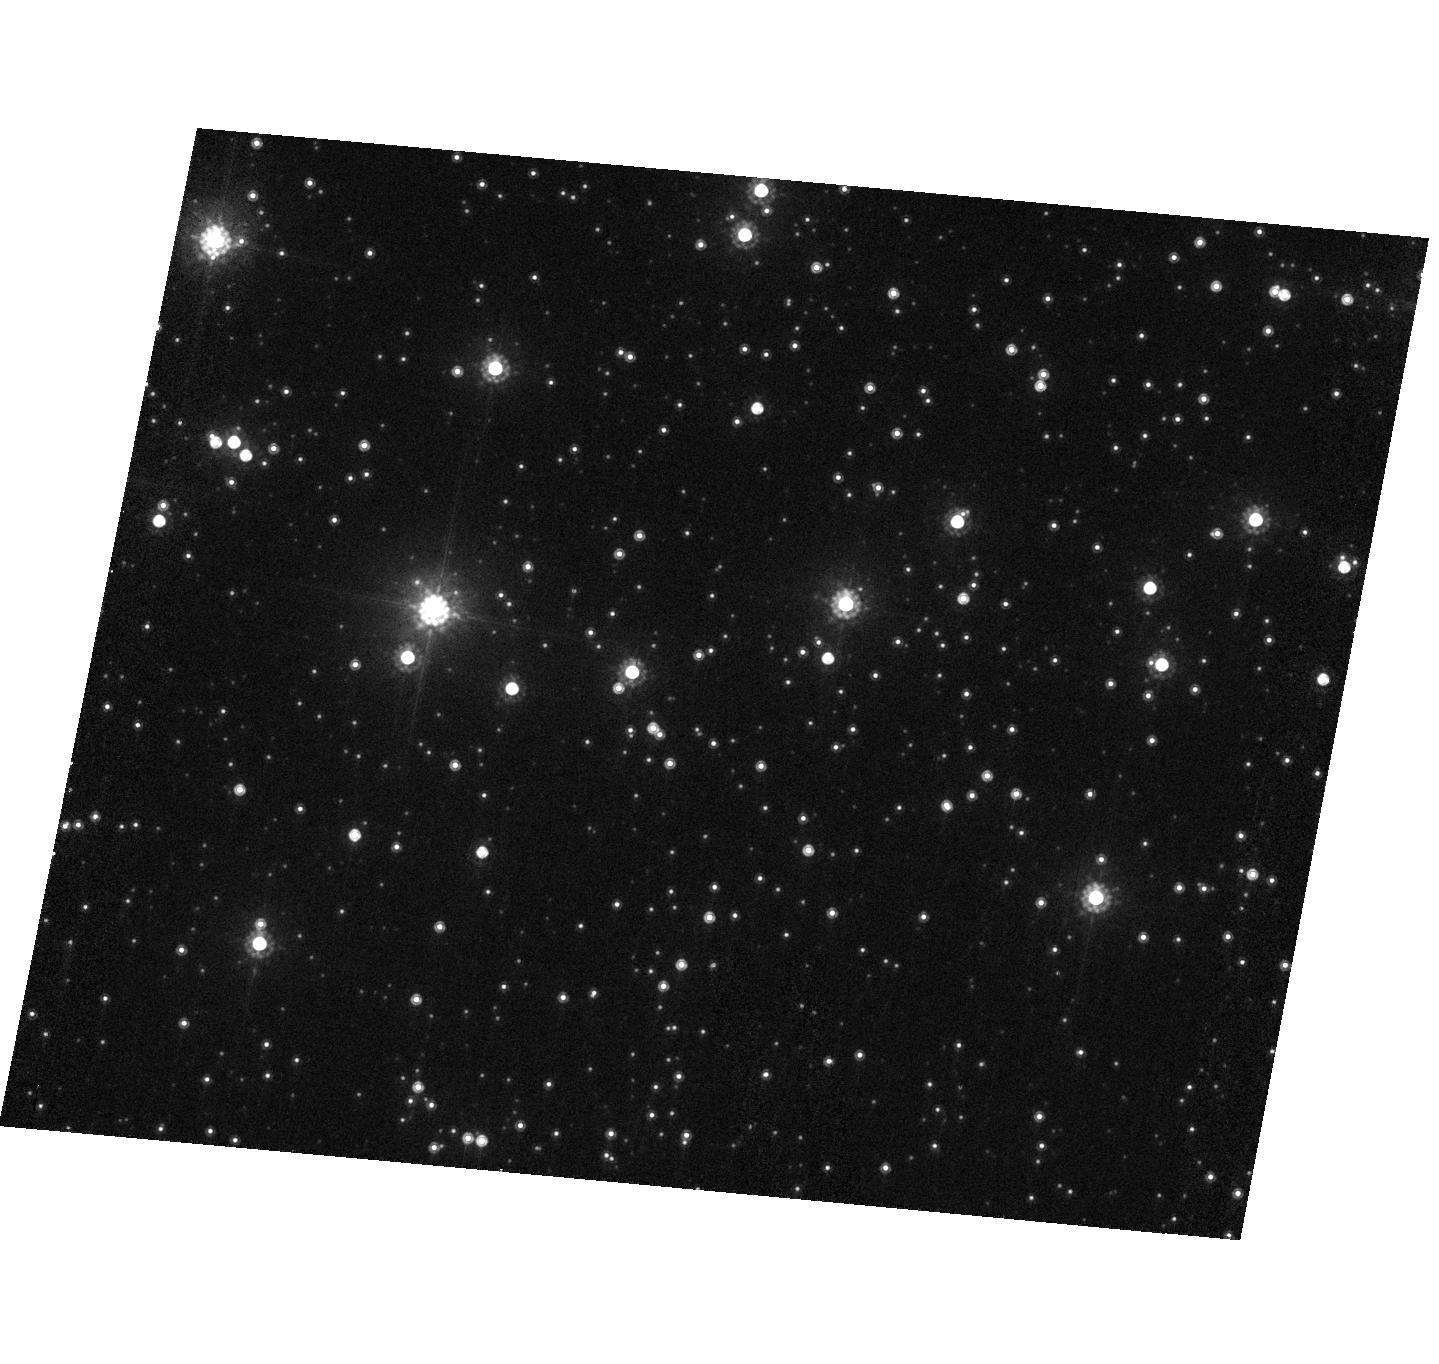
Target: IRAS17523-3404. Instrument: ACS/HRC. Filter: F814W. Exposure: 3 min. Observation ID: hst_10536_94_acs_hrc_f814w_j9fj94

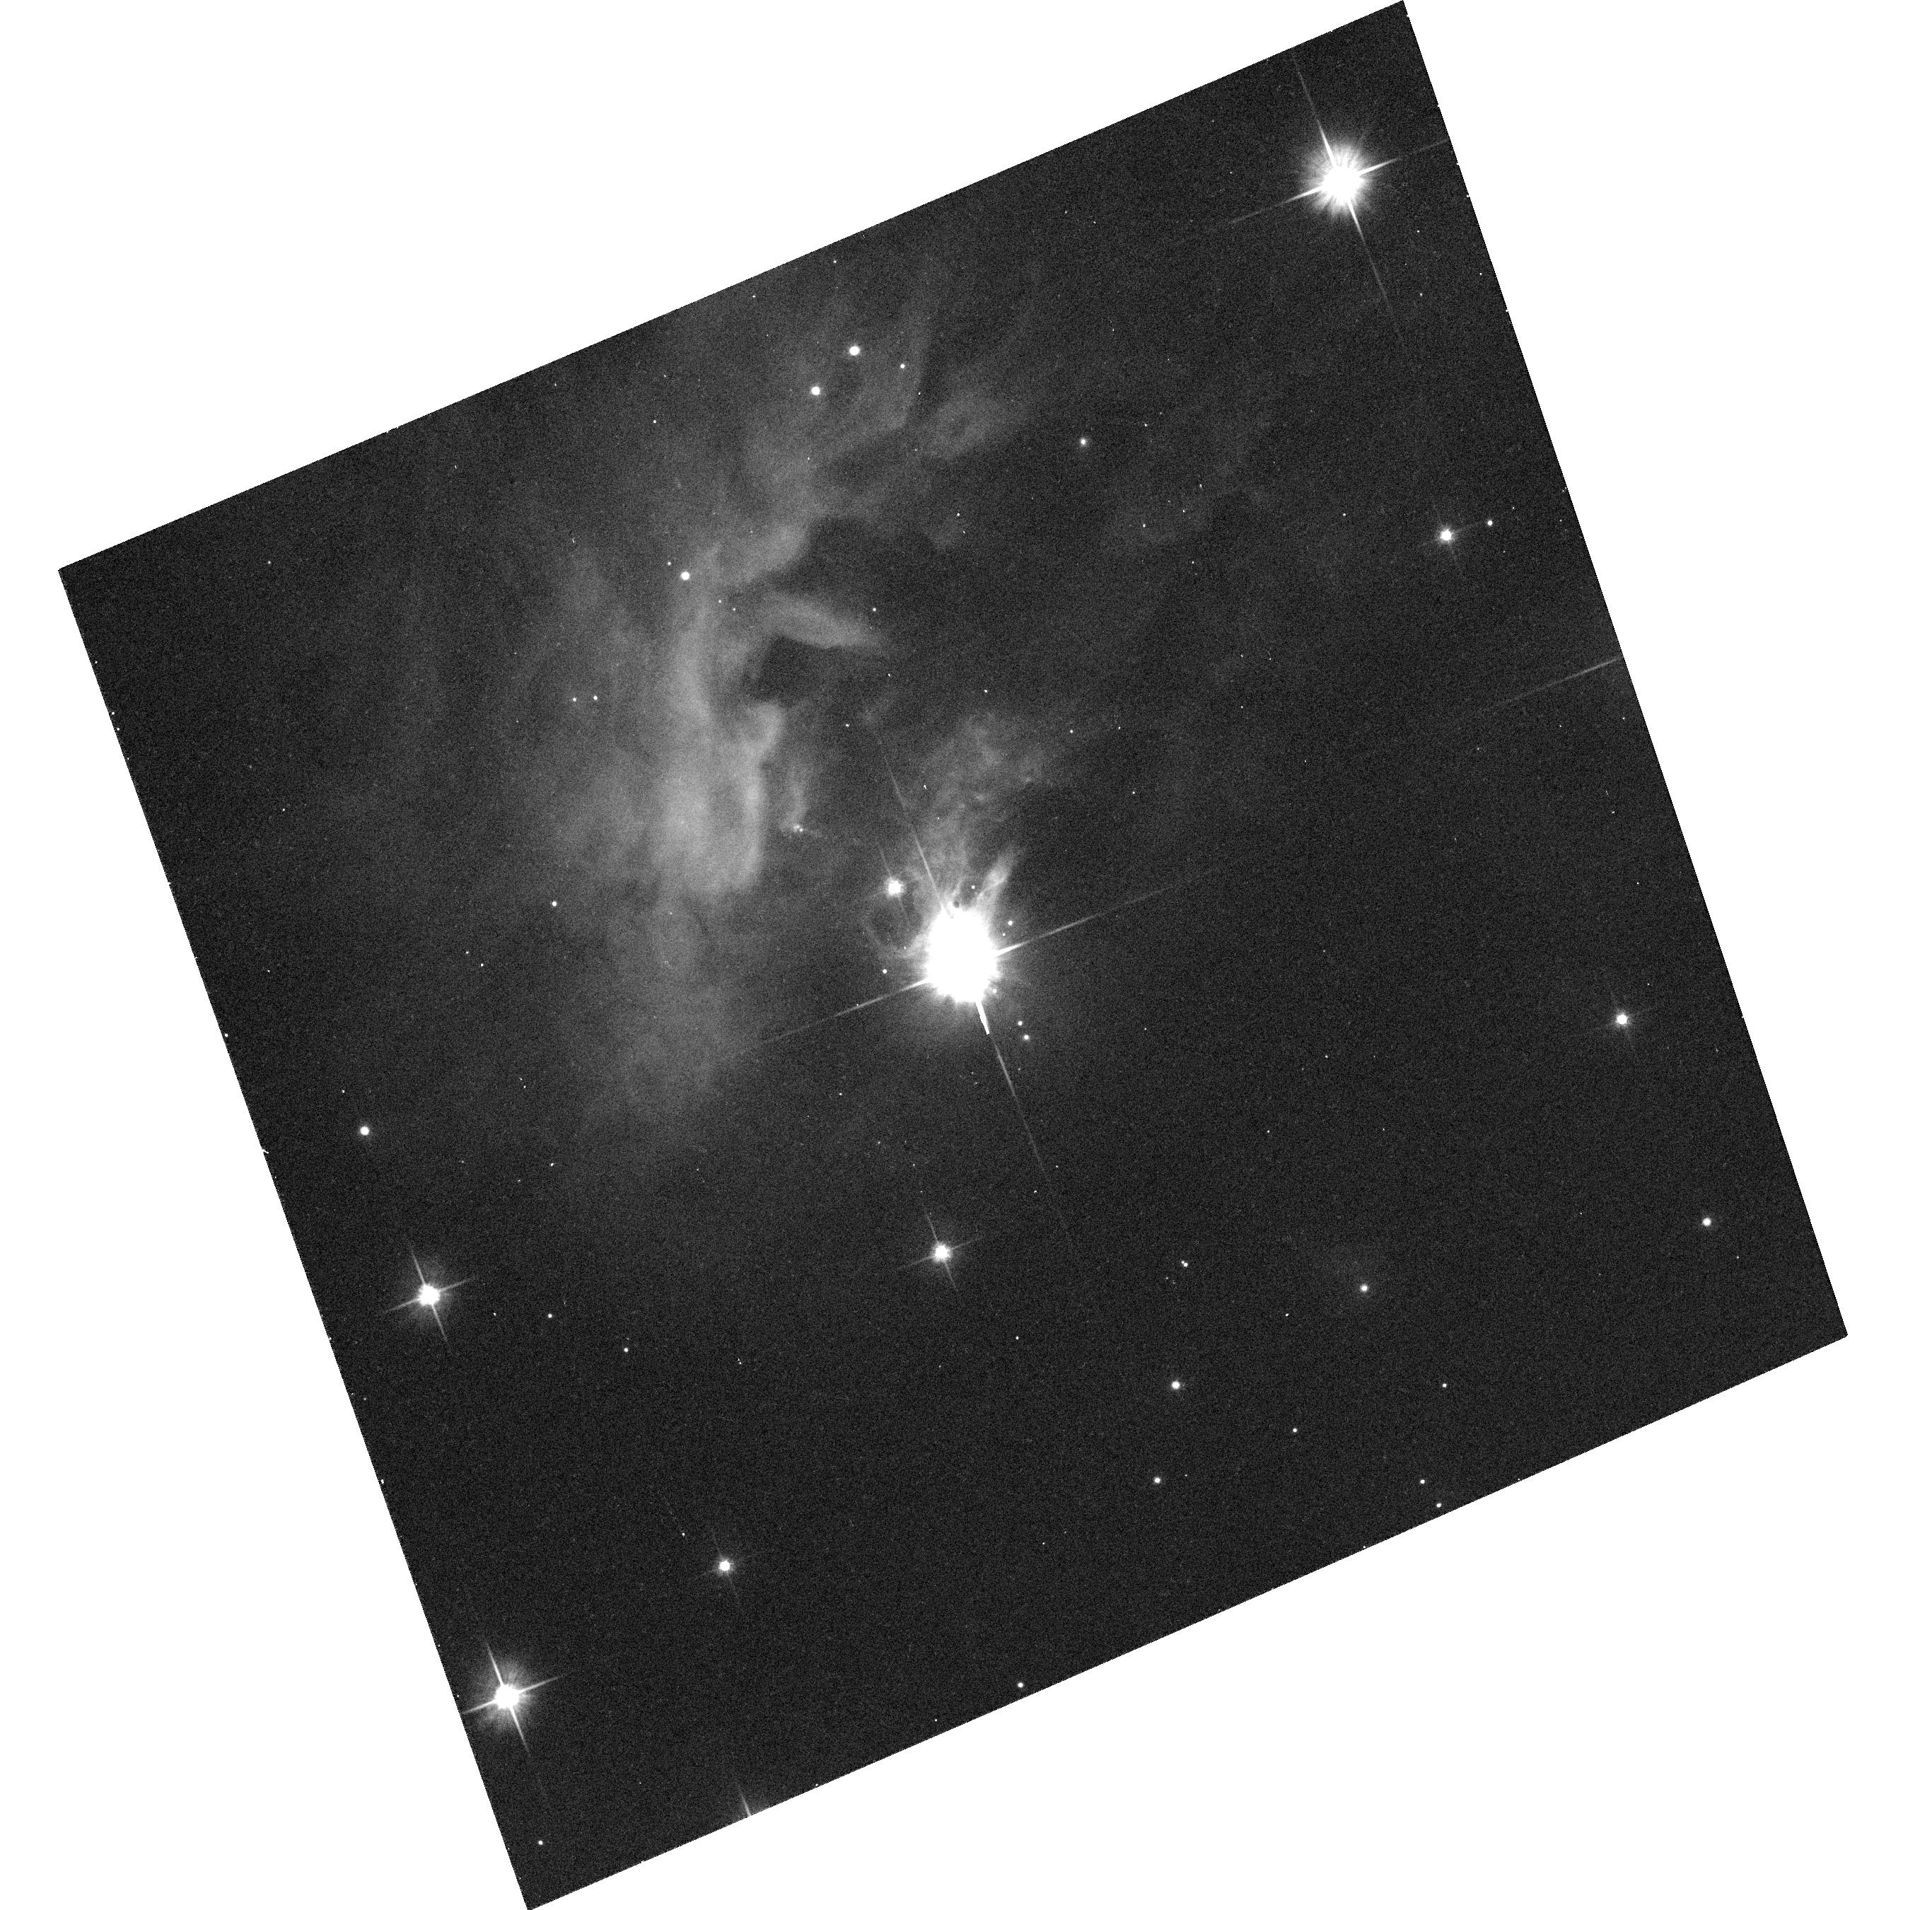
Target: IRAS10082-5647. Instrument: ACS/WFC. Filter: F606W. Exposure: 10 min. Observation ID: hst_10536_33_acs_wfc_f606w_j9fj33

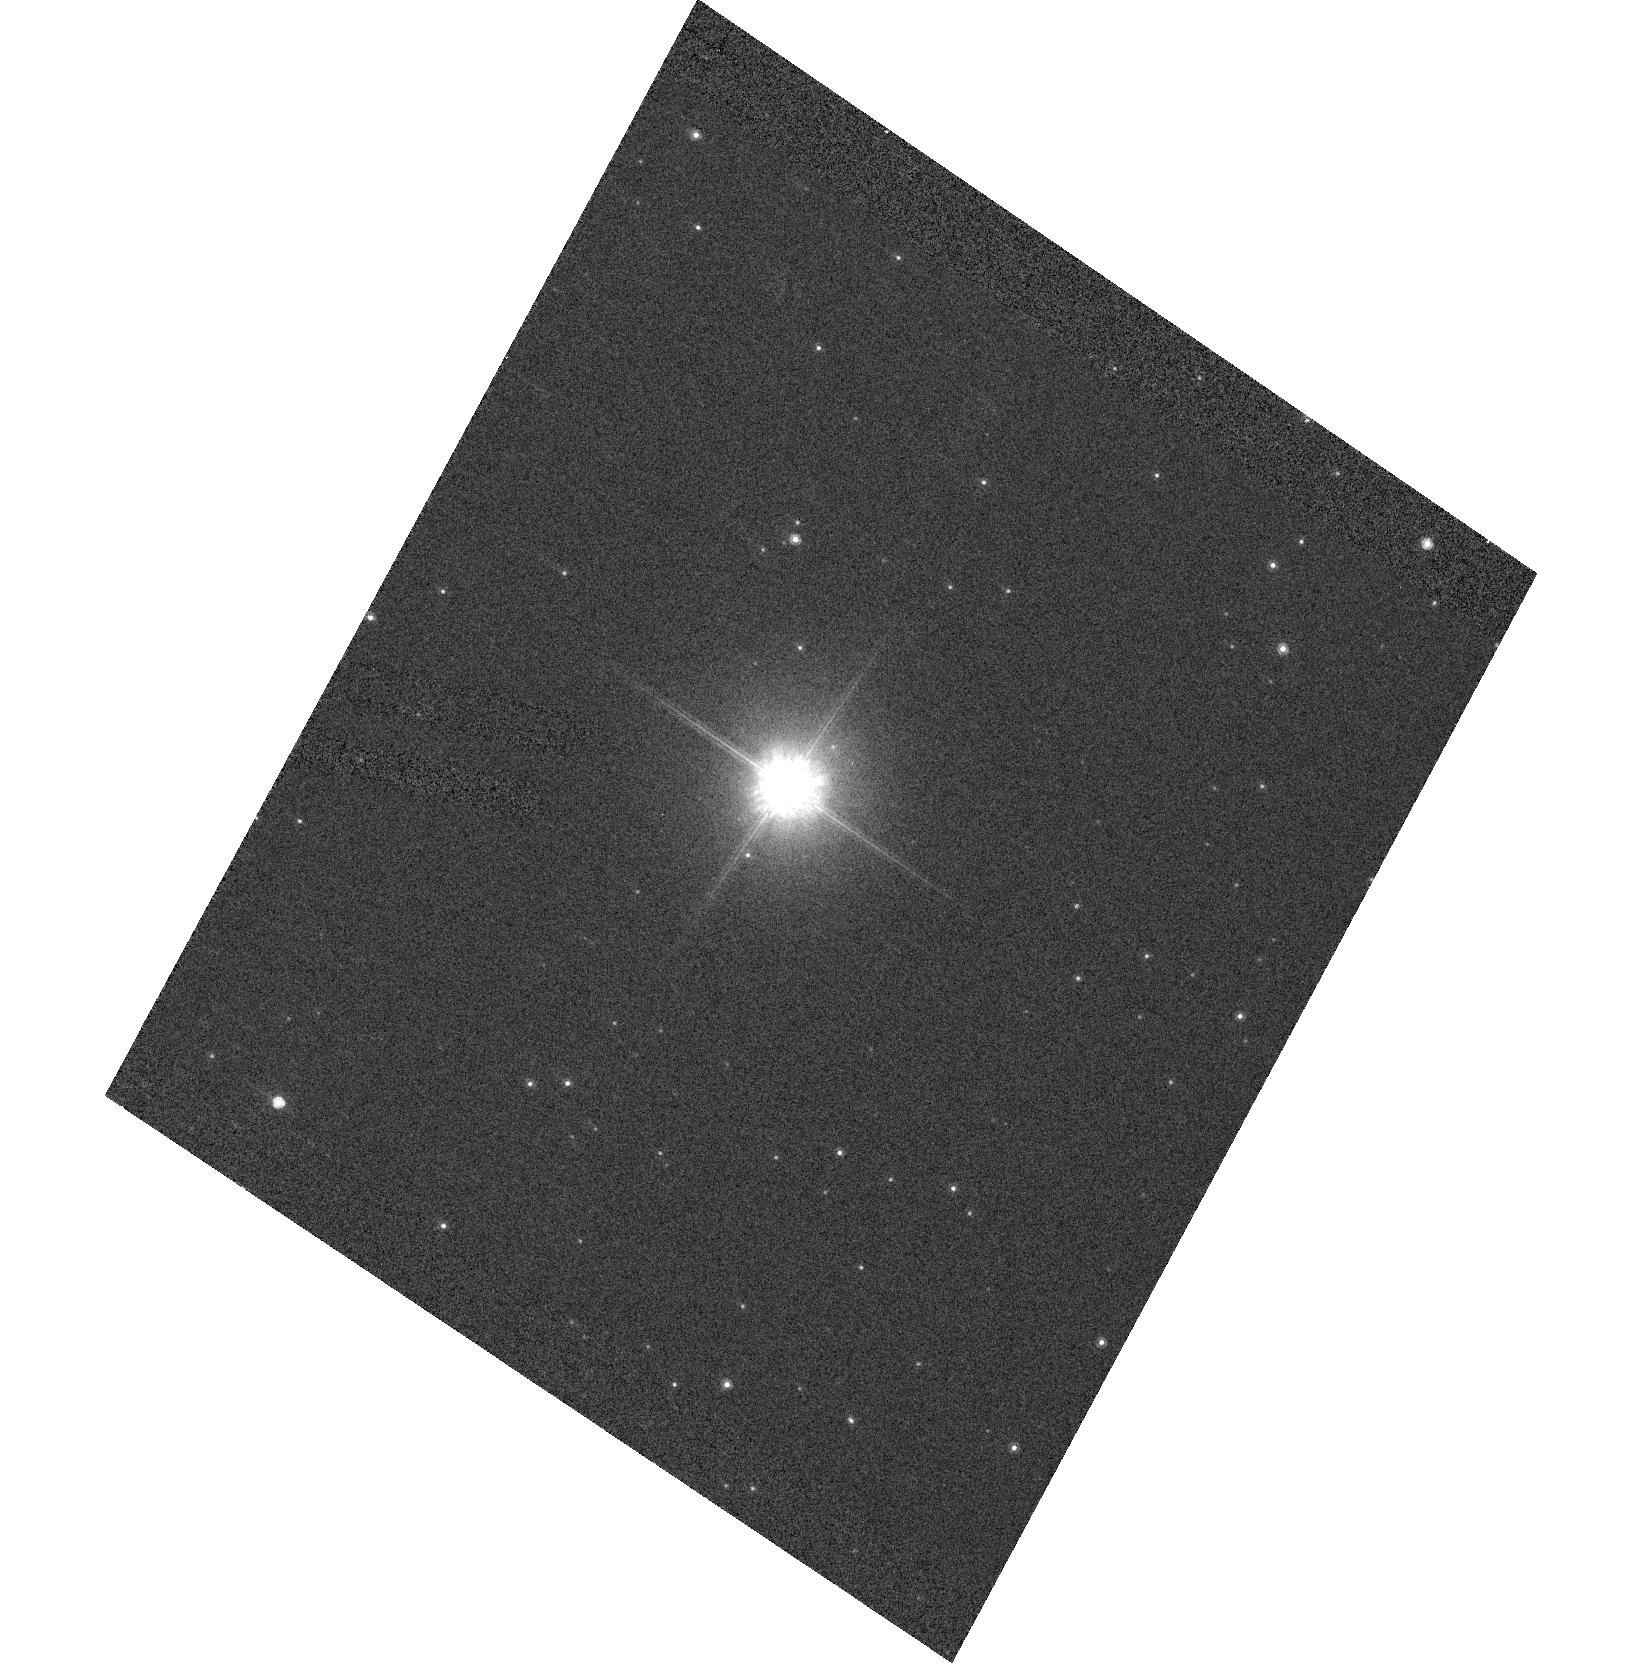
Target: IRAS19075+0432. Instrument: ACS/HRC. Filter: F814W. Exposure: 3 min. Observation ID: hst_10536_96_acs_hrc_f814w_j9fj96

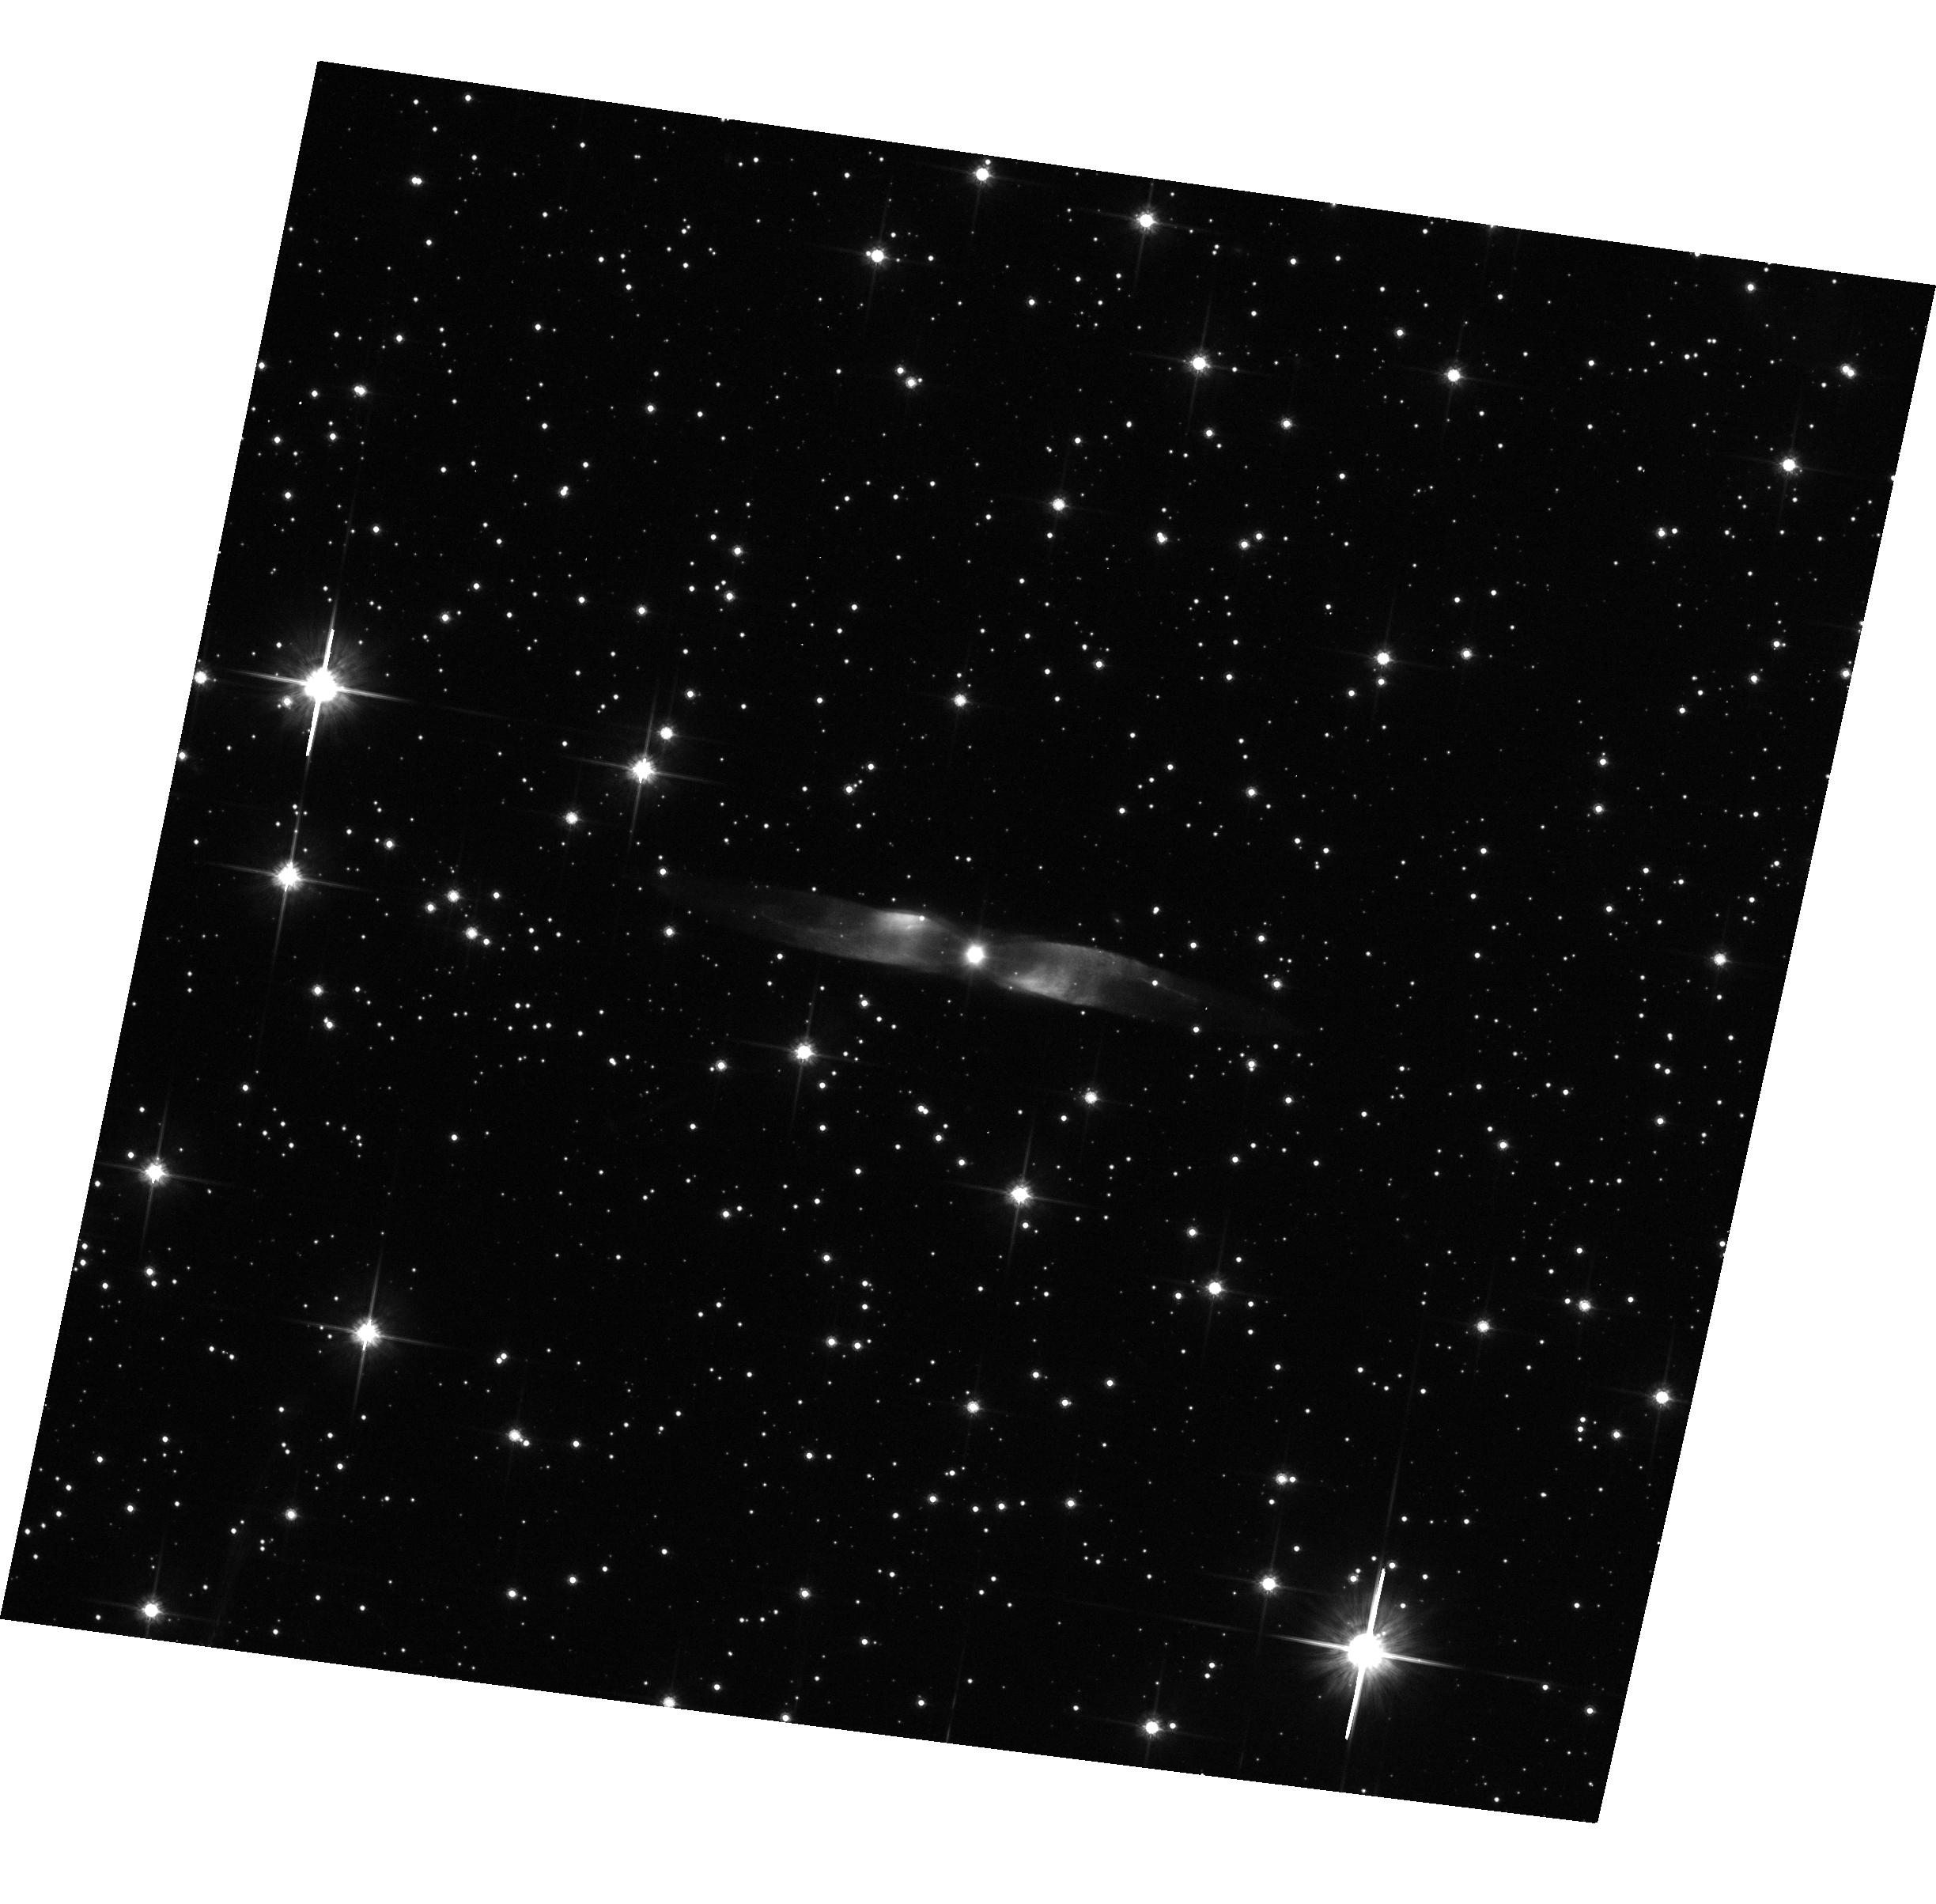
Target: IRAS19309+2646. Instrument: ACS/WFC. Filter: F814W. Exposure: 10 min. Observation ID: hst_10536_90_acs_wfc_f814w_j9fj90

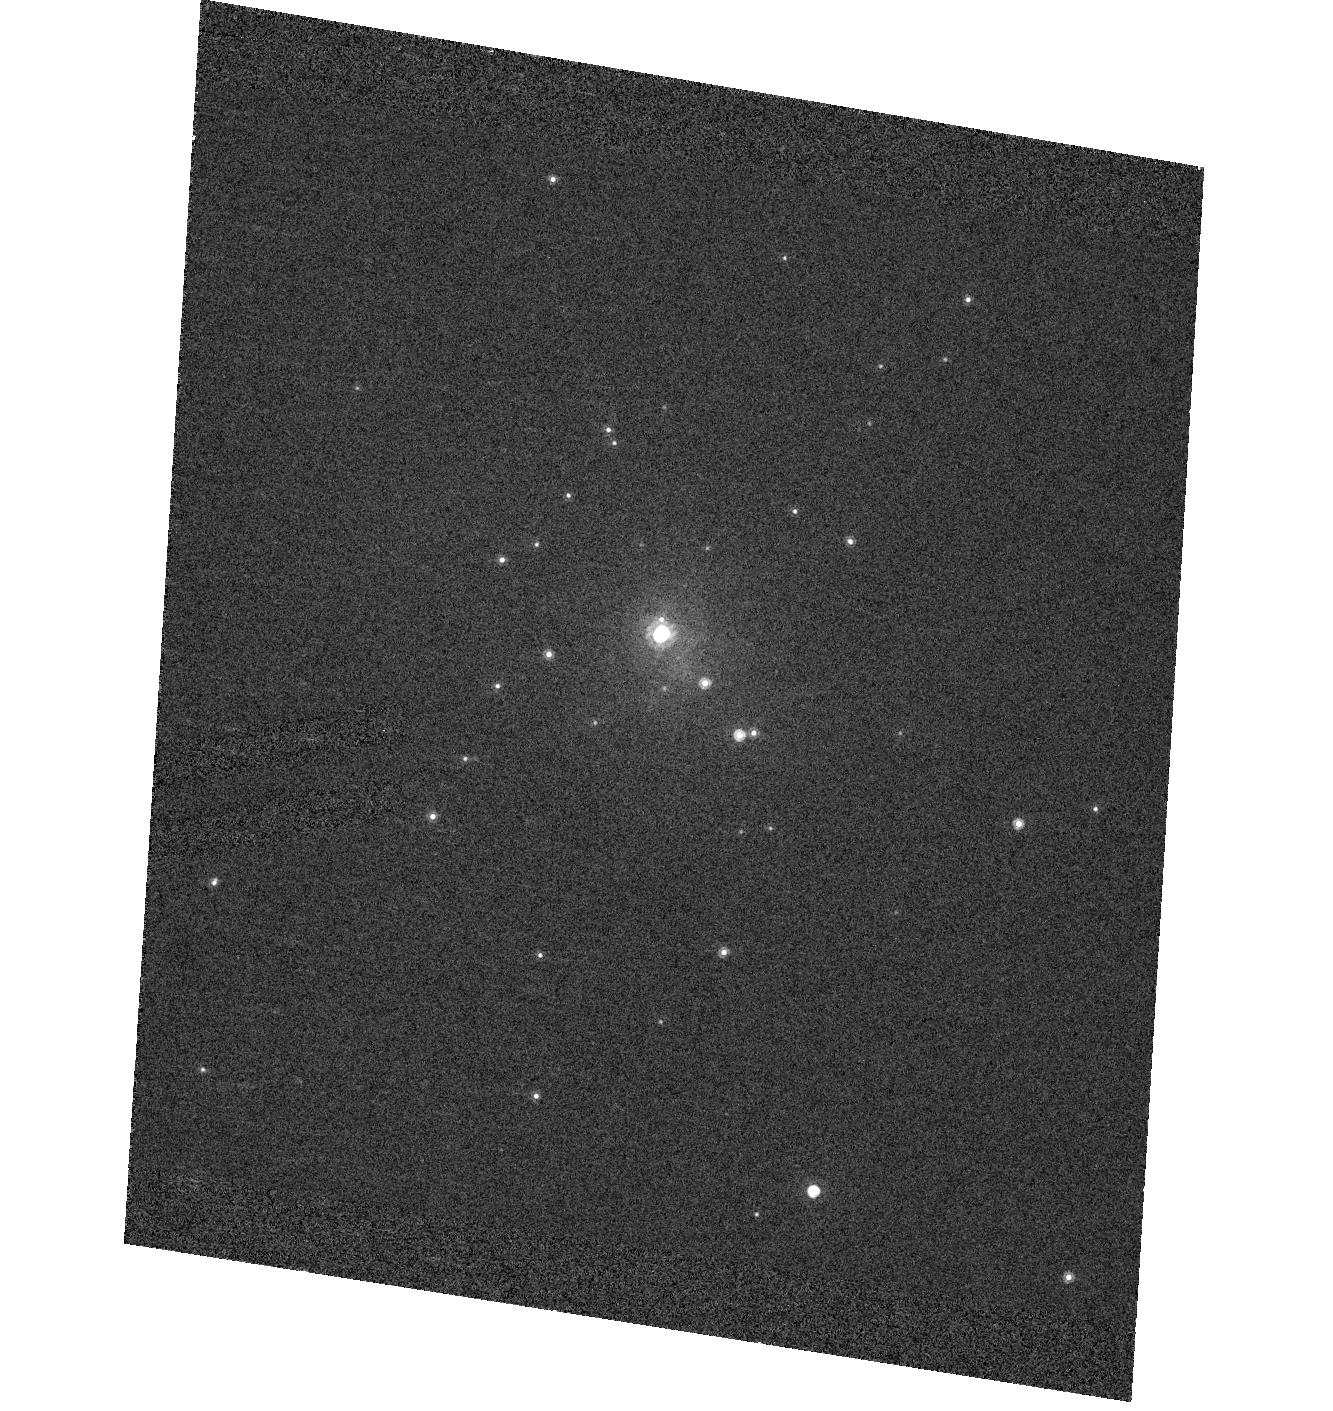
Target: IRAS07290-1436. Instrument: ACS/HRC. Filter: F814W. Exposure: 7 min. Observation ID: hst_10536_15_acs_hrc_f814w_j9fj15

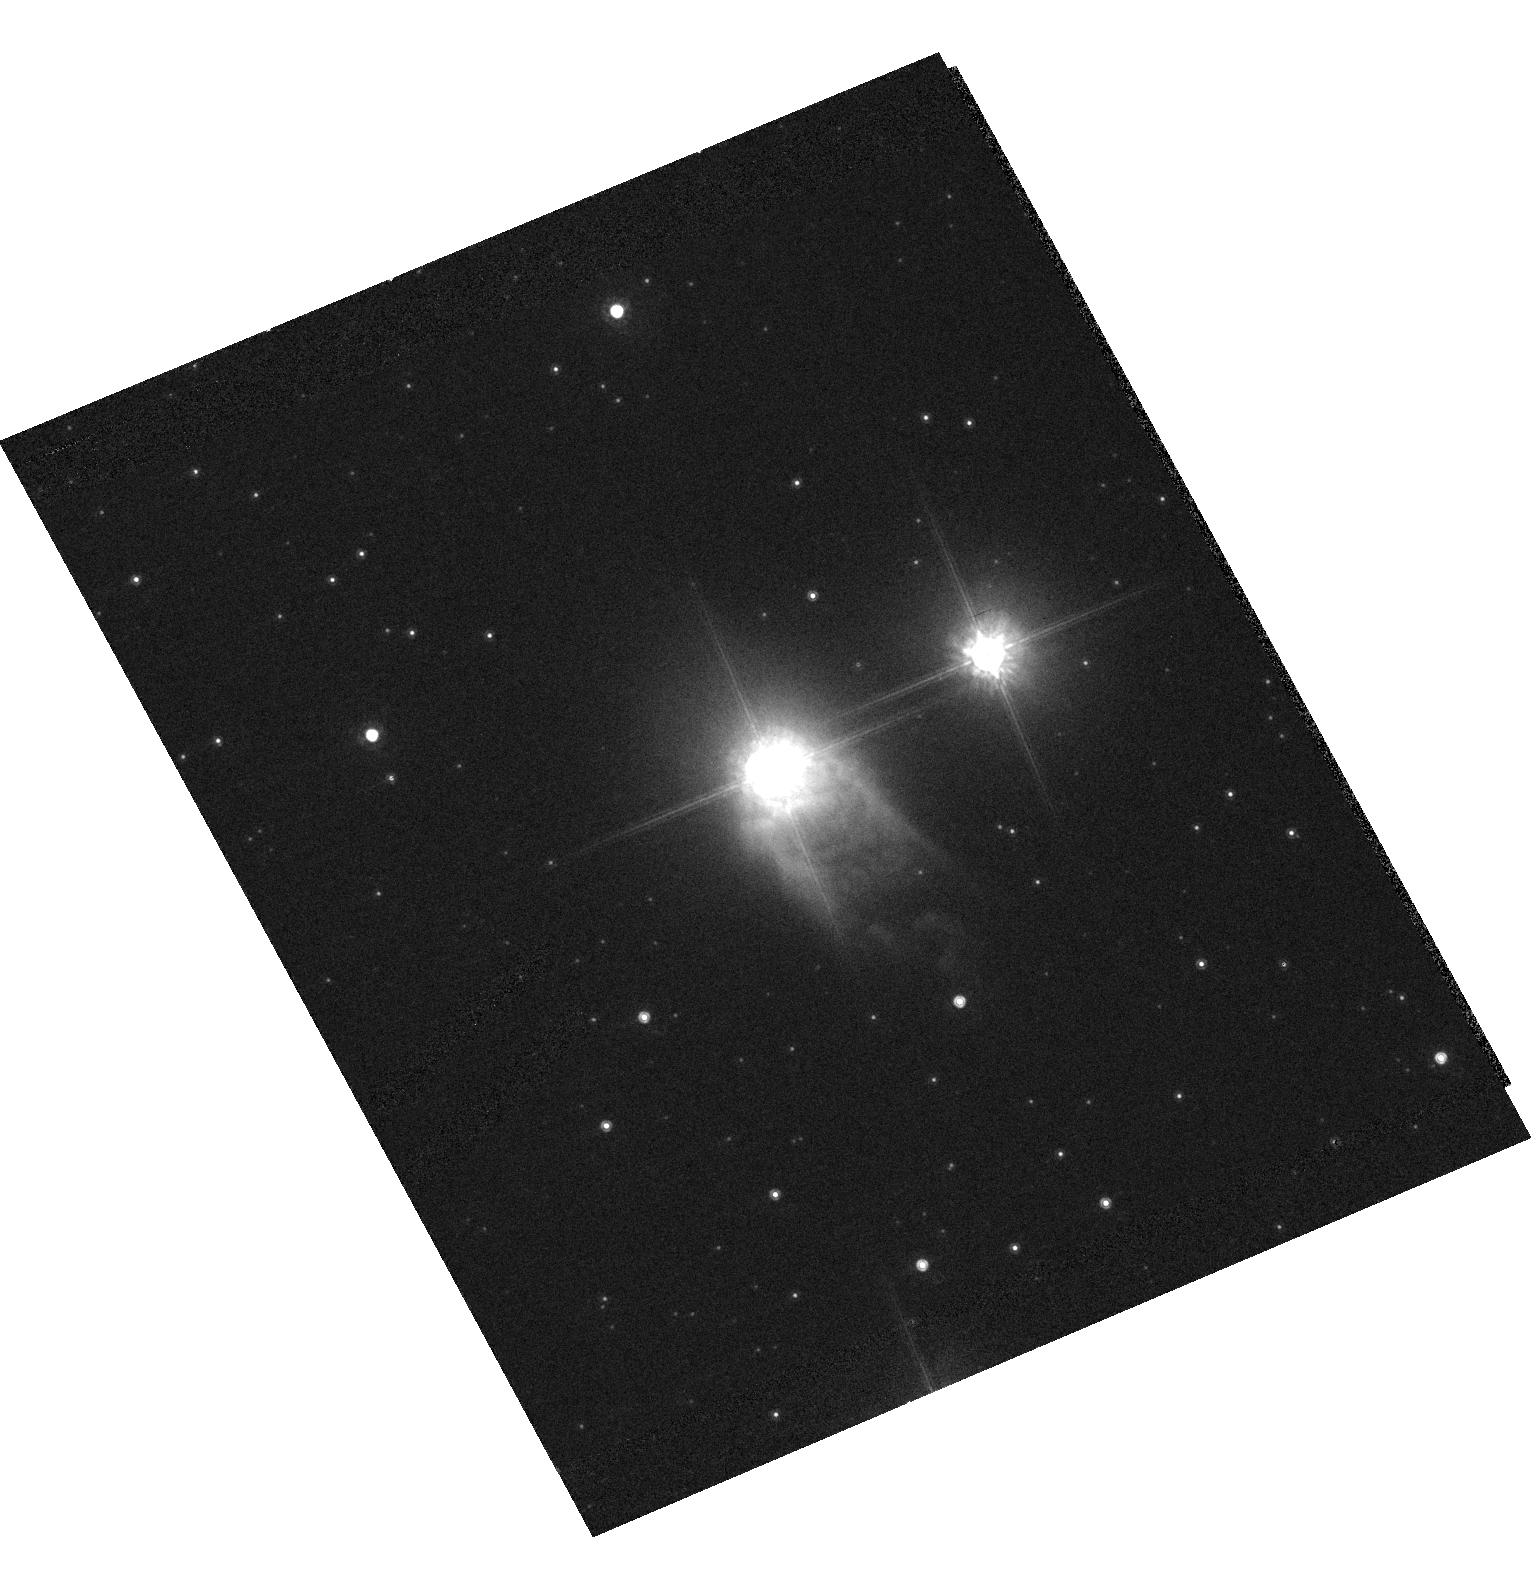
Target: IRAS17043-3551. Instrument: ACS/HRC. Filter: F814W. Exposure: 2 min. Observation ID: hst_10536_99_acs_hrc_f814w_j9fj99

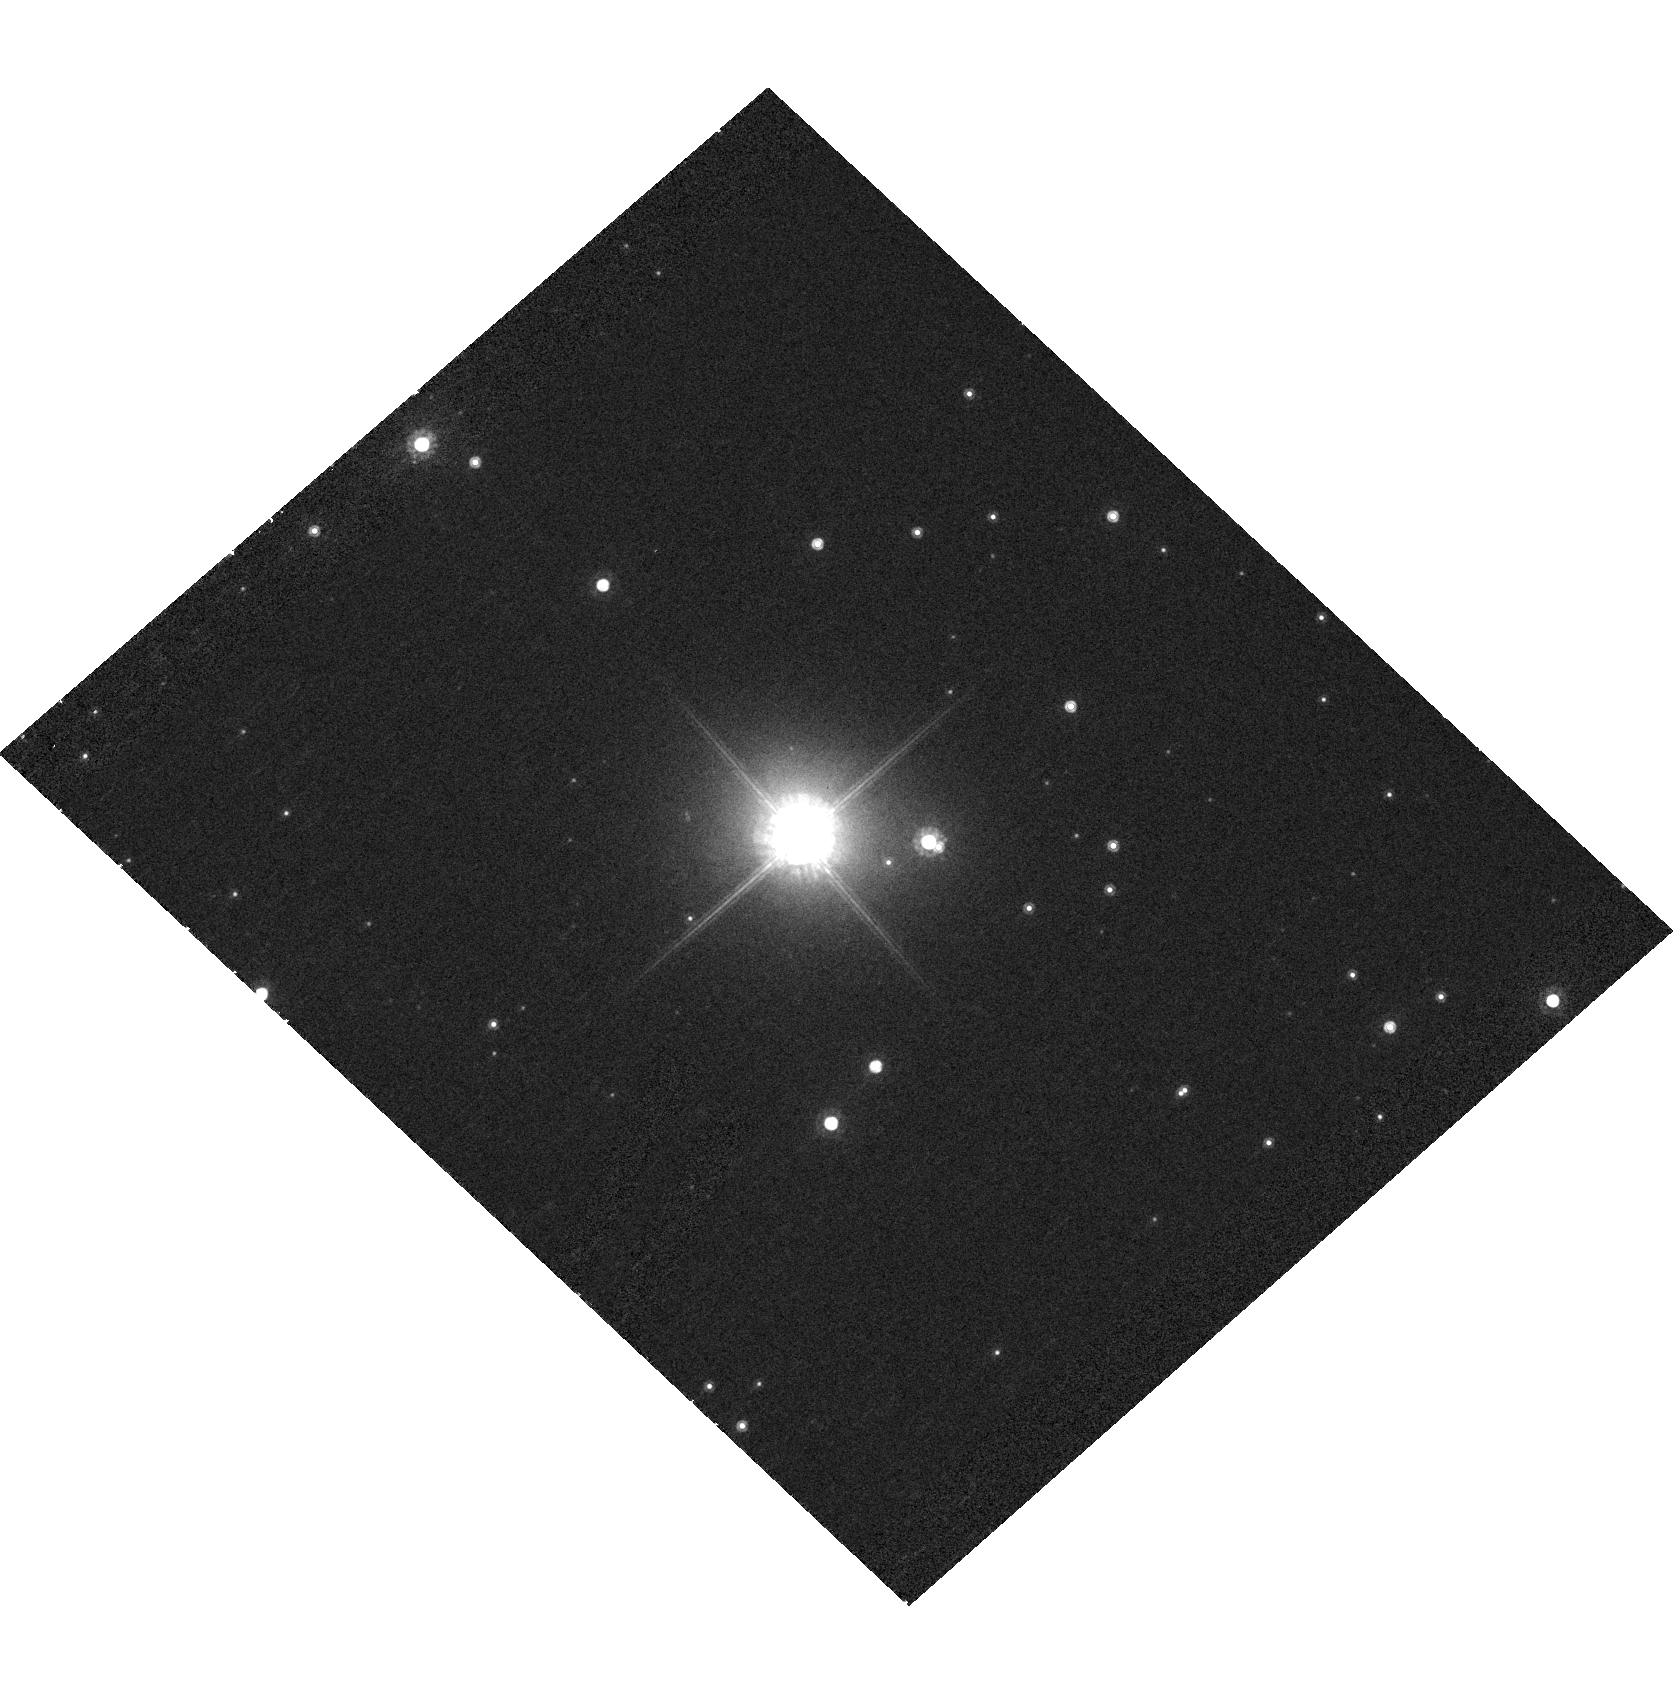
Target: IRAS16228-5014. Instrument: ACS/HRC. Filter: F814W. Exposure: 3 min. Observation ID: hst_10536_34_acs_hrc_f814w_j9fj34

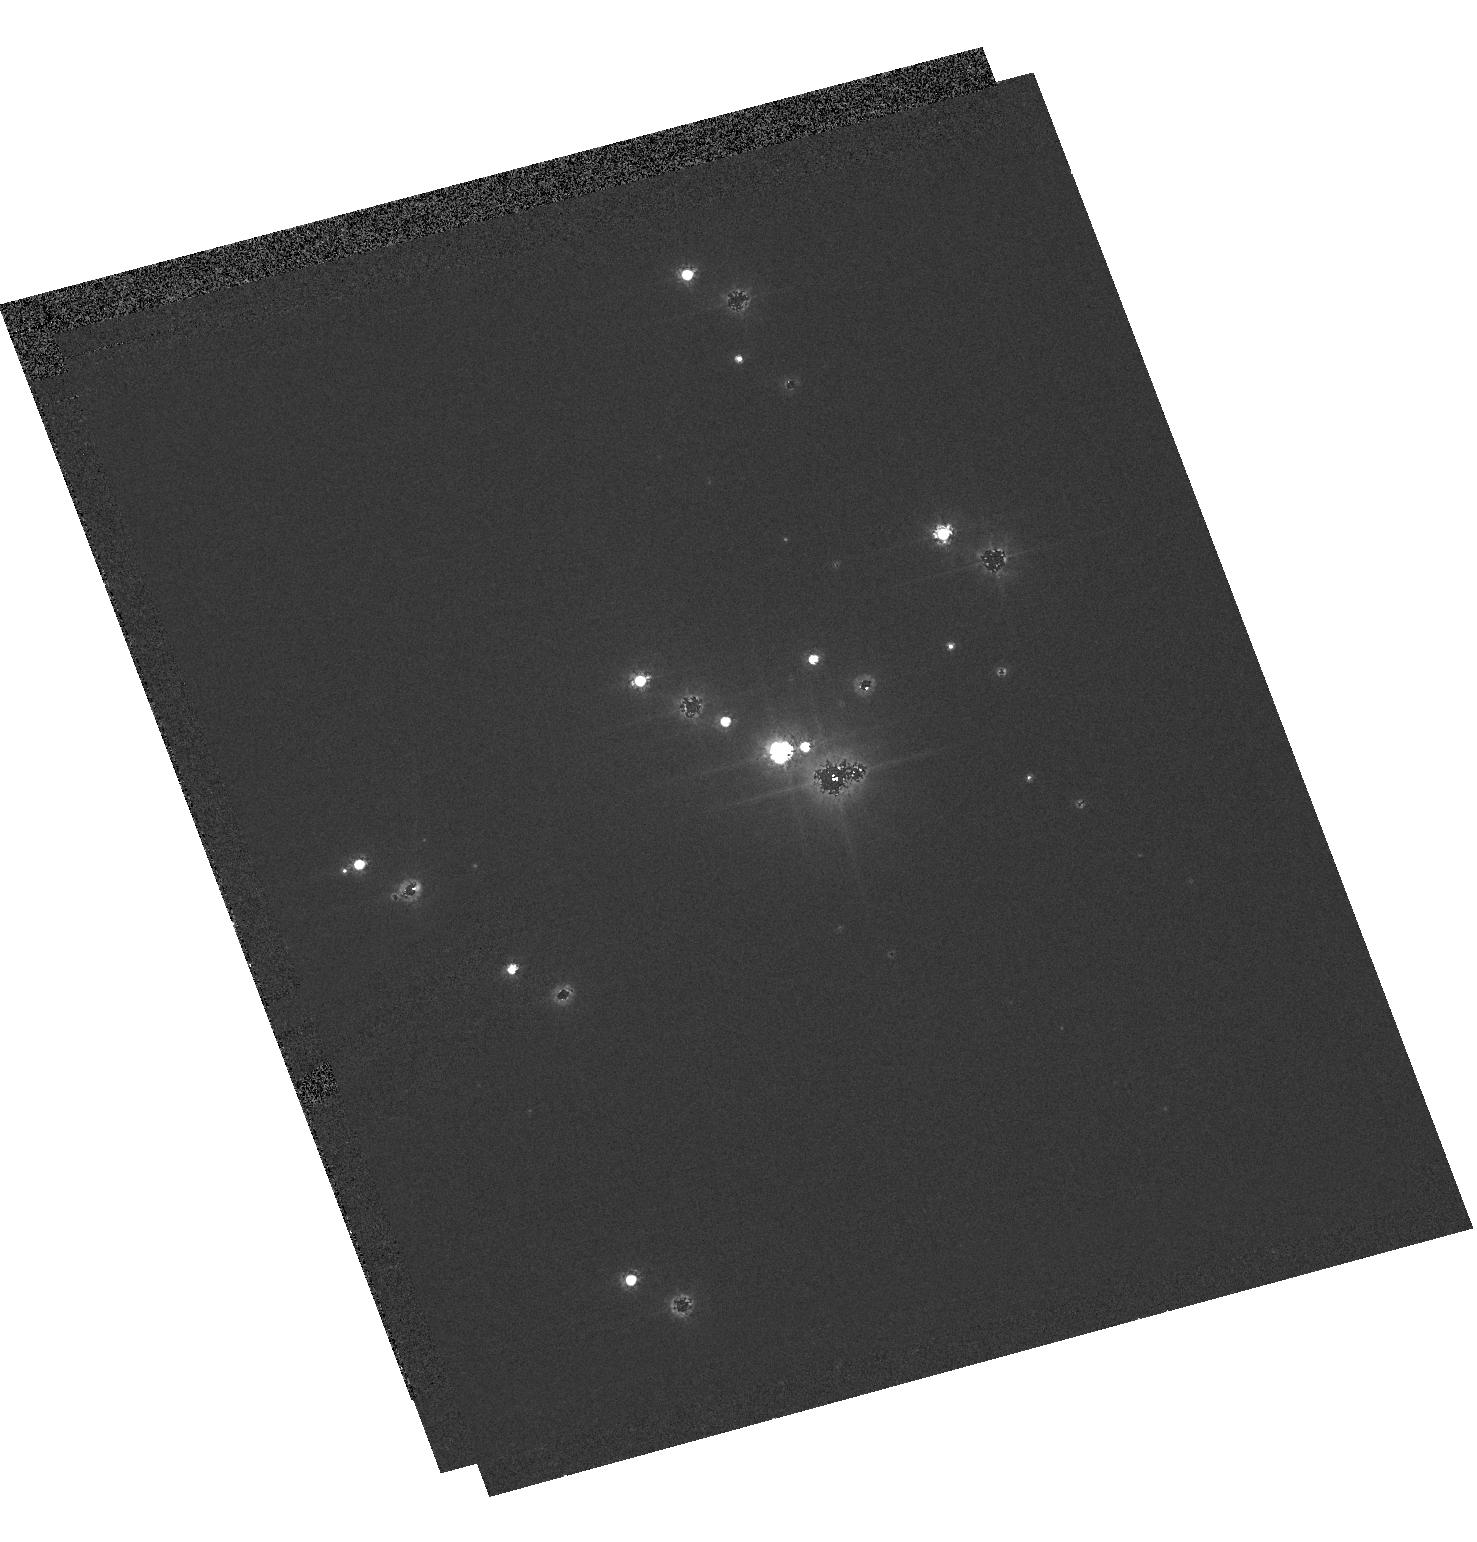
Target: IRAS04104+5029. Instrument: ACS/HRC. Filter: F606W. Exposure: 8 min. Observation ID: hst_10536_14_acs_hrc_f606w_j9fj14

What Are Stalled Preplanetary Nebulae? An ACS SNAPshot Survey (PI: Sahai, Raghvendra)

Essentially all planetary nebulae (PNs) are aspherical, whereas the mass-loss envelopes of AGB stars are strikingly spherical. Our previous SNAPshot surveys of a morphologically unbiased sample of pre-planetary nebulae (PPNs) -- objects in transition between the AGB and PN evolutionary phases -- show that roughly half our observed targets are resolved, with bipolar or multipolar morphologies. Spectroscopic observations of our sample confirm that these objects have not yet evolved into planetary nebulae. Thus, the transformation from spherical to aspherical geometries has already fully developed by the time these dying stars have become PPNs. Although our current studies have yielded exciting results, they are limited in two important ways -- (1) the number of well-resolved objects is still small (18), and the variety of morphologies observed relatively multitudinous, hence no clear trends can yet be established between morphology and other source properties (e.g., near-IR, far-IR colors, stellar spectral type, envelope mass), and (2) the current samples are strongly biased towards small PPNs, as inferred from their low 60-to-25 micron flux ratios [R(60/25)<1]. However, the prototype of objects with R(60/25)>1, the Frosty Leo Nebula, has a puzzlingly large post-AGB age (almost 10^4 yr) and a fairly cool central star, very different from the expectations of single-star stellar evolutionary models. A proposed, but still speculative, hypothesis for such objects is that the slow evolution of the central star is due to backflow of material onto the mass-losing star, retarding its evolution towards the PN phase. This hypothesis has significant consequences for both stellar and nebular evolution. We therefore propose a survey of PPNs with R(60/25)>1 which is heavily weighted towards the discovery of such "stalled PPNs". Supporting kinematic observations using long-slit optical spectroscopy (with the Keck), millimeter and radio interferometric observations (with OVRO, VLA & VLBA) are being undertaken. The results from this survey (together with our previous work) will allow us to draw general conclusions about the complex mass-outflow processes affecting late stellar evolution, and will provide crucial input for theories of post-AGB stellar evolution. Our survey will produce an archival legacy of long-standing value for future studies of dying stars.